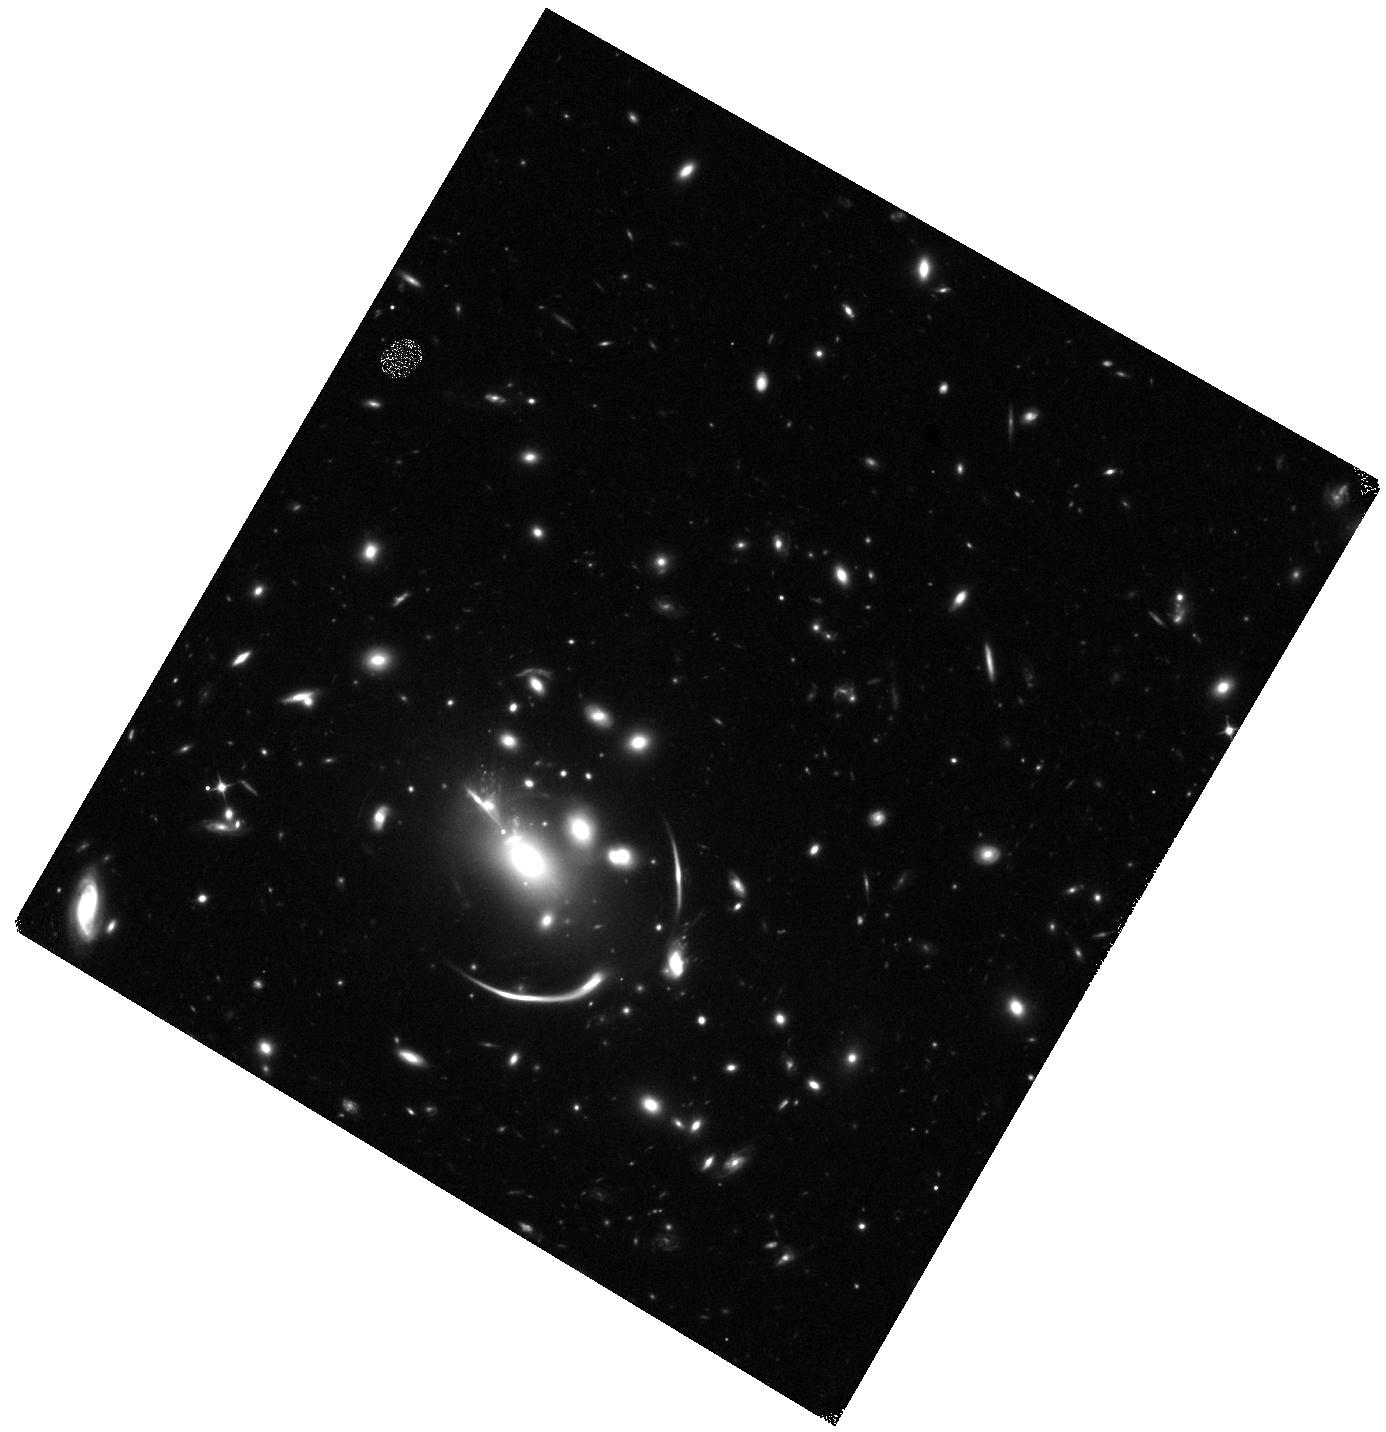
Target: SN-R4. Instrument: WFC3/IR. Filter: F110W. Exposure: 19 min. Observation ID: hst_18069_01_wfc3_ir_f110w_ifl601

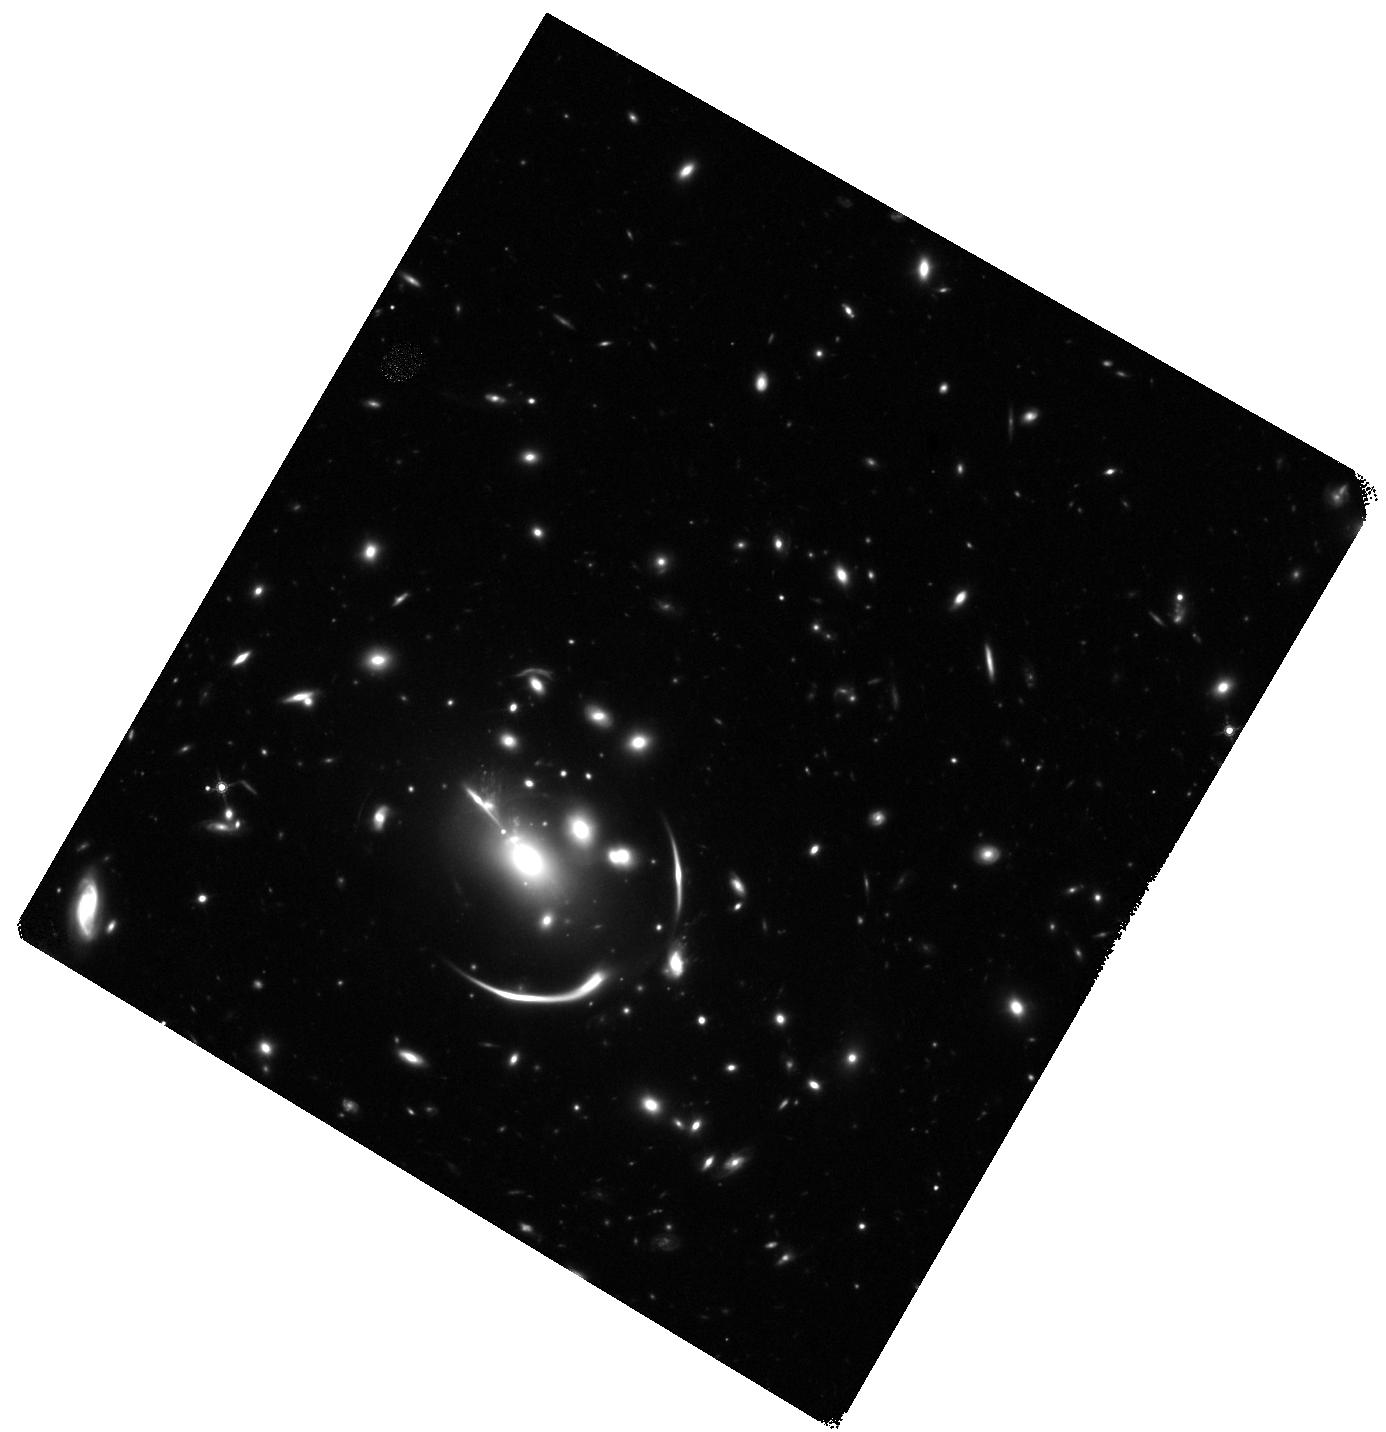
Target: SN-R4. Instrument: WFC3/IR. Filter: F160W. Exposure: 58 min. Observation ID: hst_18069_01_wfc3_ir_f160w_ifl601

Requiems Return: Precision cosmology from a decade-delayed, strongly-lensed supernova and its new sibling (PI: Pierel, Justin)

This program will capture the reappearance of a strongly lensed Type Ia supernova (SN Ia), SN Requiem, a decade after its initial discovery. Lensed by the galaxy cluster MACS J0138-2155, the first three images of SN Requiem at z=1.95 were seen in a 2016 HST visit; the fourth is predicted to appear a decade later. In 2023, this system became even more remarkable with JWST's discovery of a second lensed SN Ia in the same host galaxy, named SN Encore. Detecting SN Requiem's fourth image enables the first joint Hubble constant (H0) measurement from two lensed SNe in one system. Using archival JWST, HST, and MUSE data, we built seven lens mass models of the cluster, incorporating both statistical and systematic uncertainties, to predict SN Requiem's reappearance. If H0 = 73 km/s/Mpc, the fourth image is expected in June-Nov 2026; if H0 = 67.4 km/s/Mpc, then Apr-Sept 2027. We propose two HST cycles to monitor the cluster and catch the reappearance, triggering JWST ToO imaging and spectroscopy upon detection to measure the longest-ever lensing time delay (~10 years). This allows a Requiem+Encore H0 measurement with <3% uncertainty -- the most precise from lensed SNe to date -- and directly addresses the Hubble tension between early- and late-Universe values. Our program leverages HST WFC3/IR as the most efficient tool to monitor the system and detect SN Requiem, and JWST to capture the full UV-NIR photometric and spectroscopic evolution of this rare event.